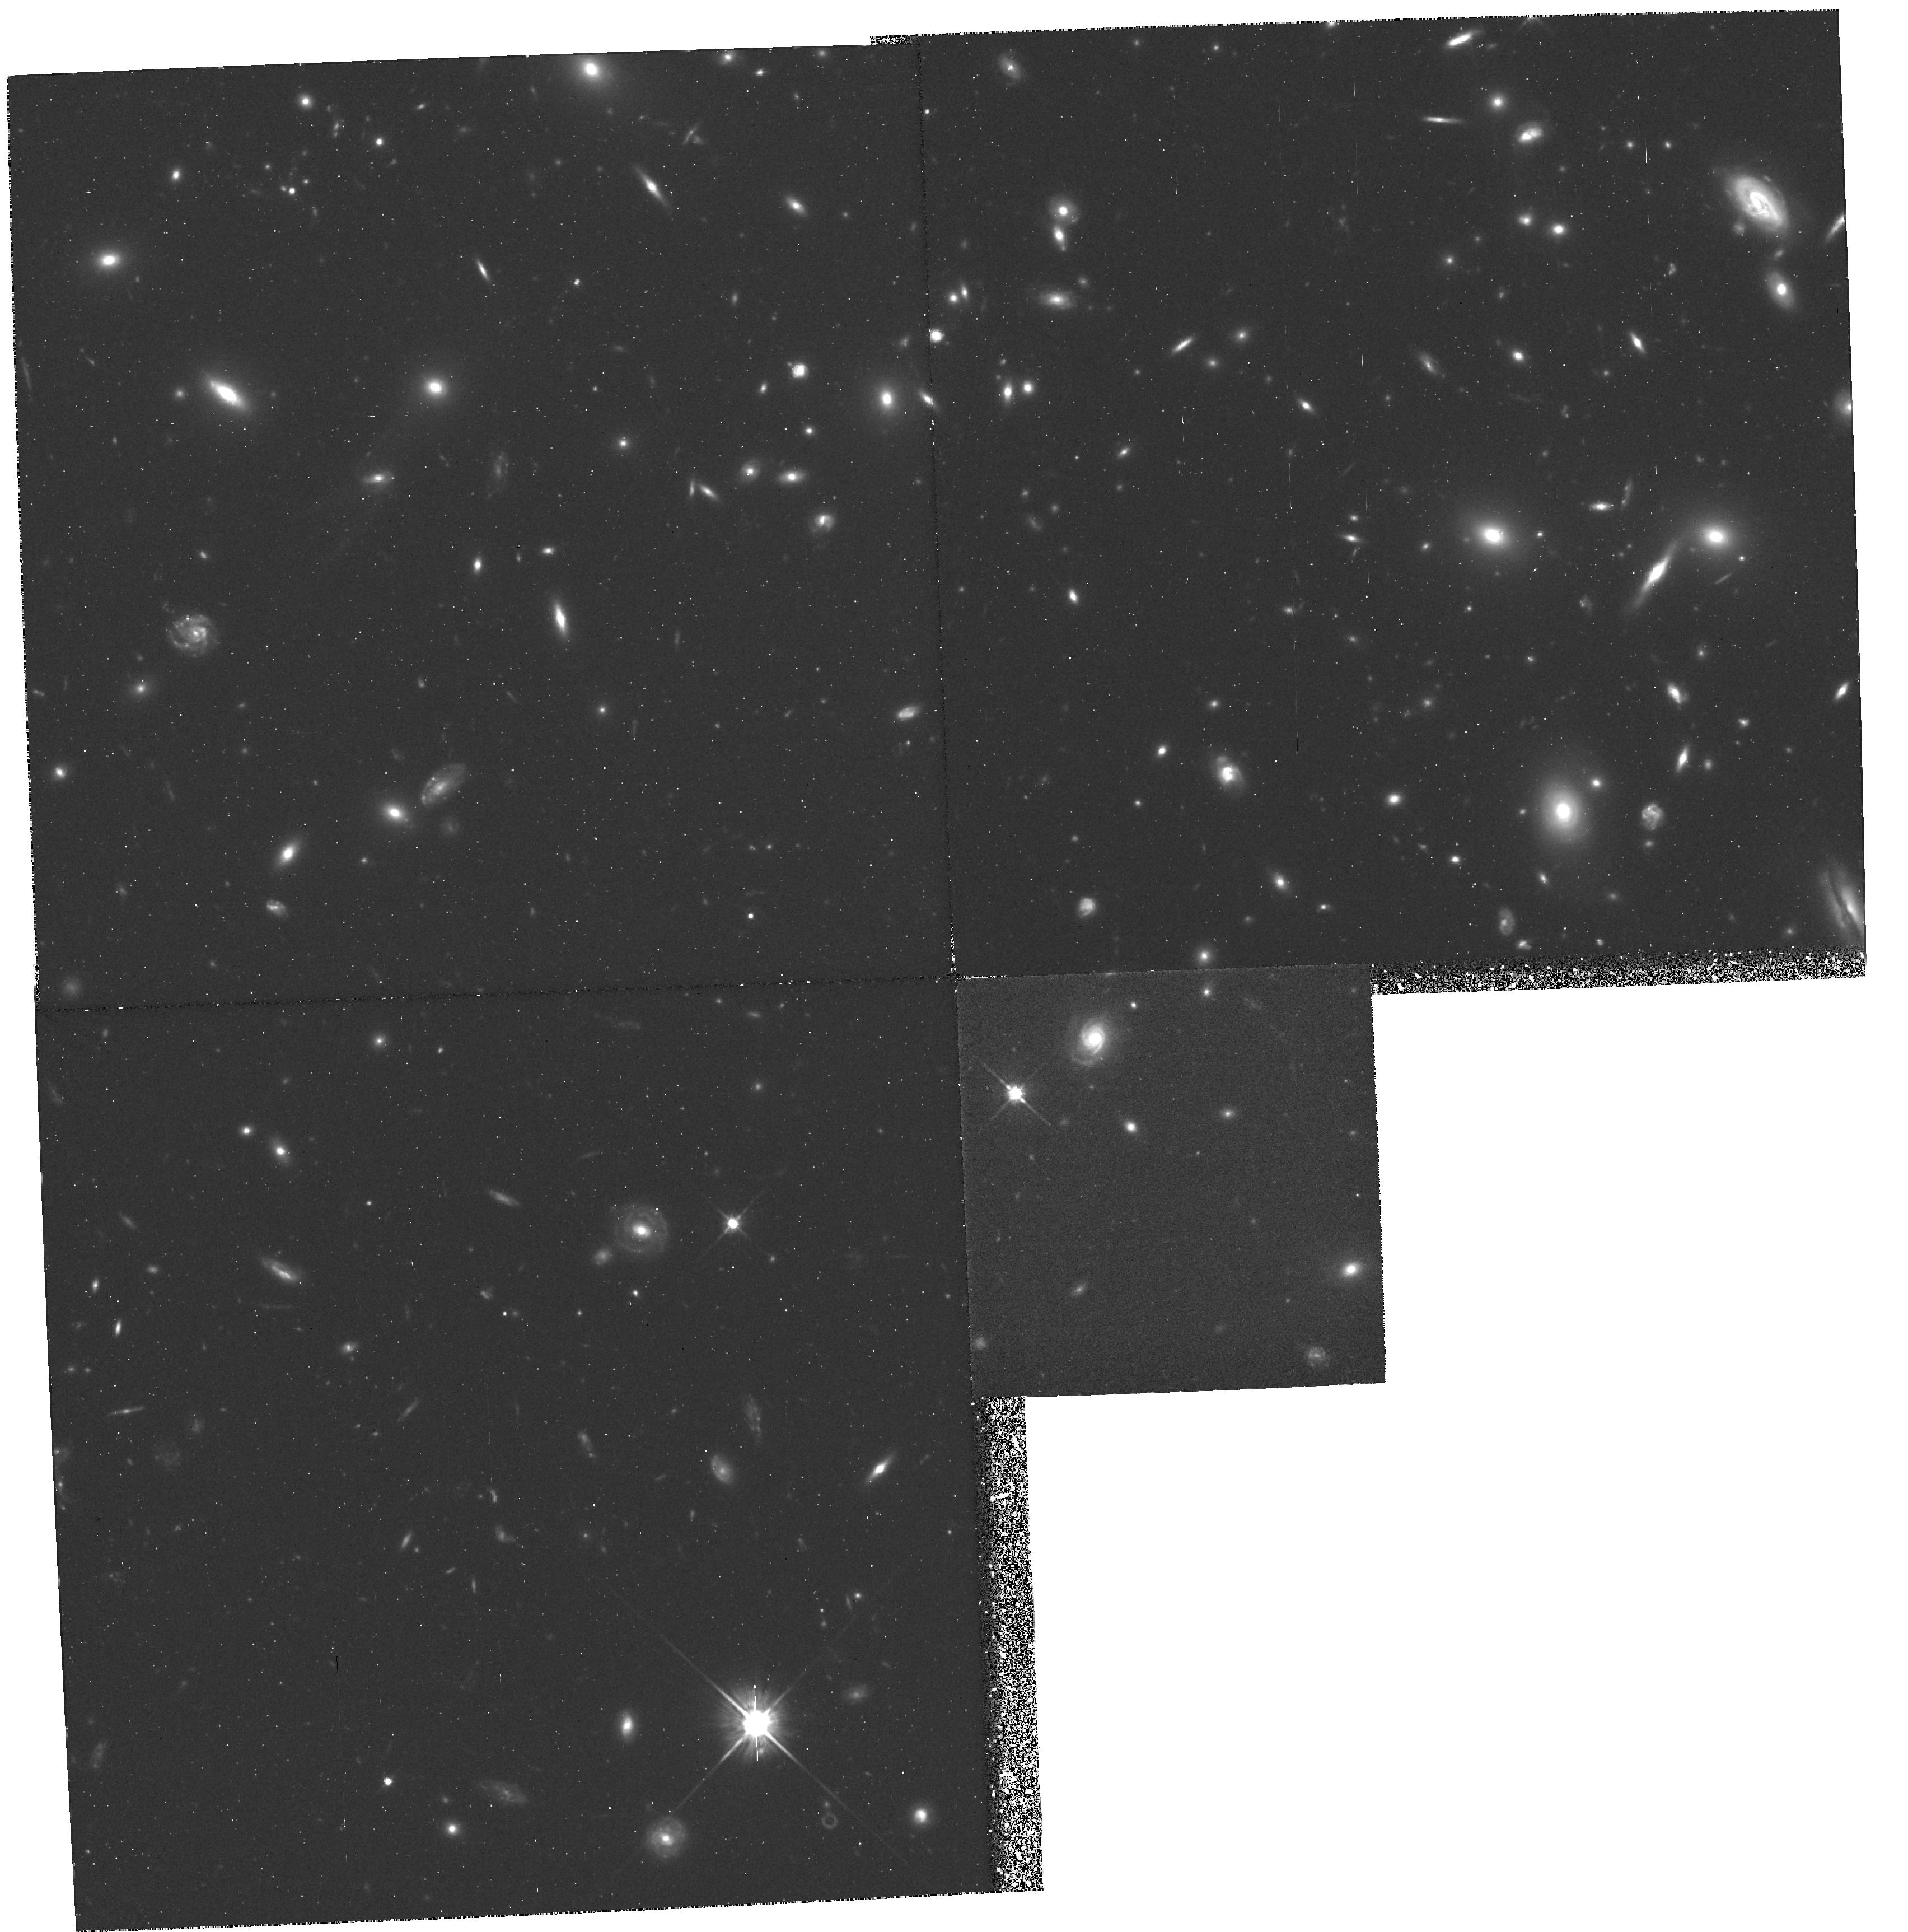
Target: GAL-CLUS-093942+4713-FLD1. Instrument: WFPC2/PC. Filter: F702W. Exposure: 2.9 h. Observation ID: hst_5190_02_wfpc2_pc_f702w_u23t02

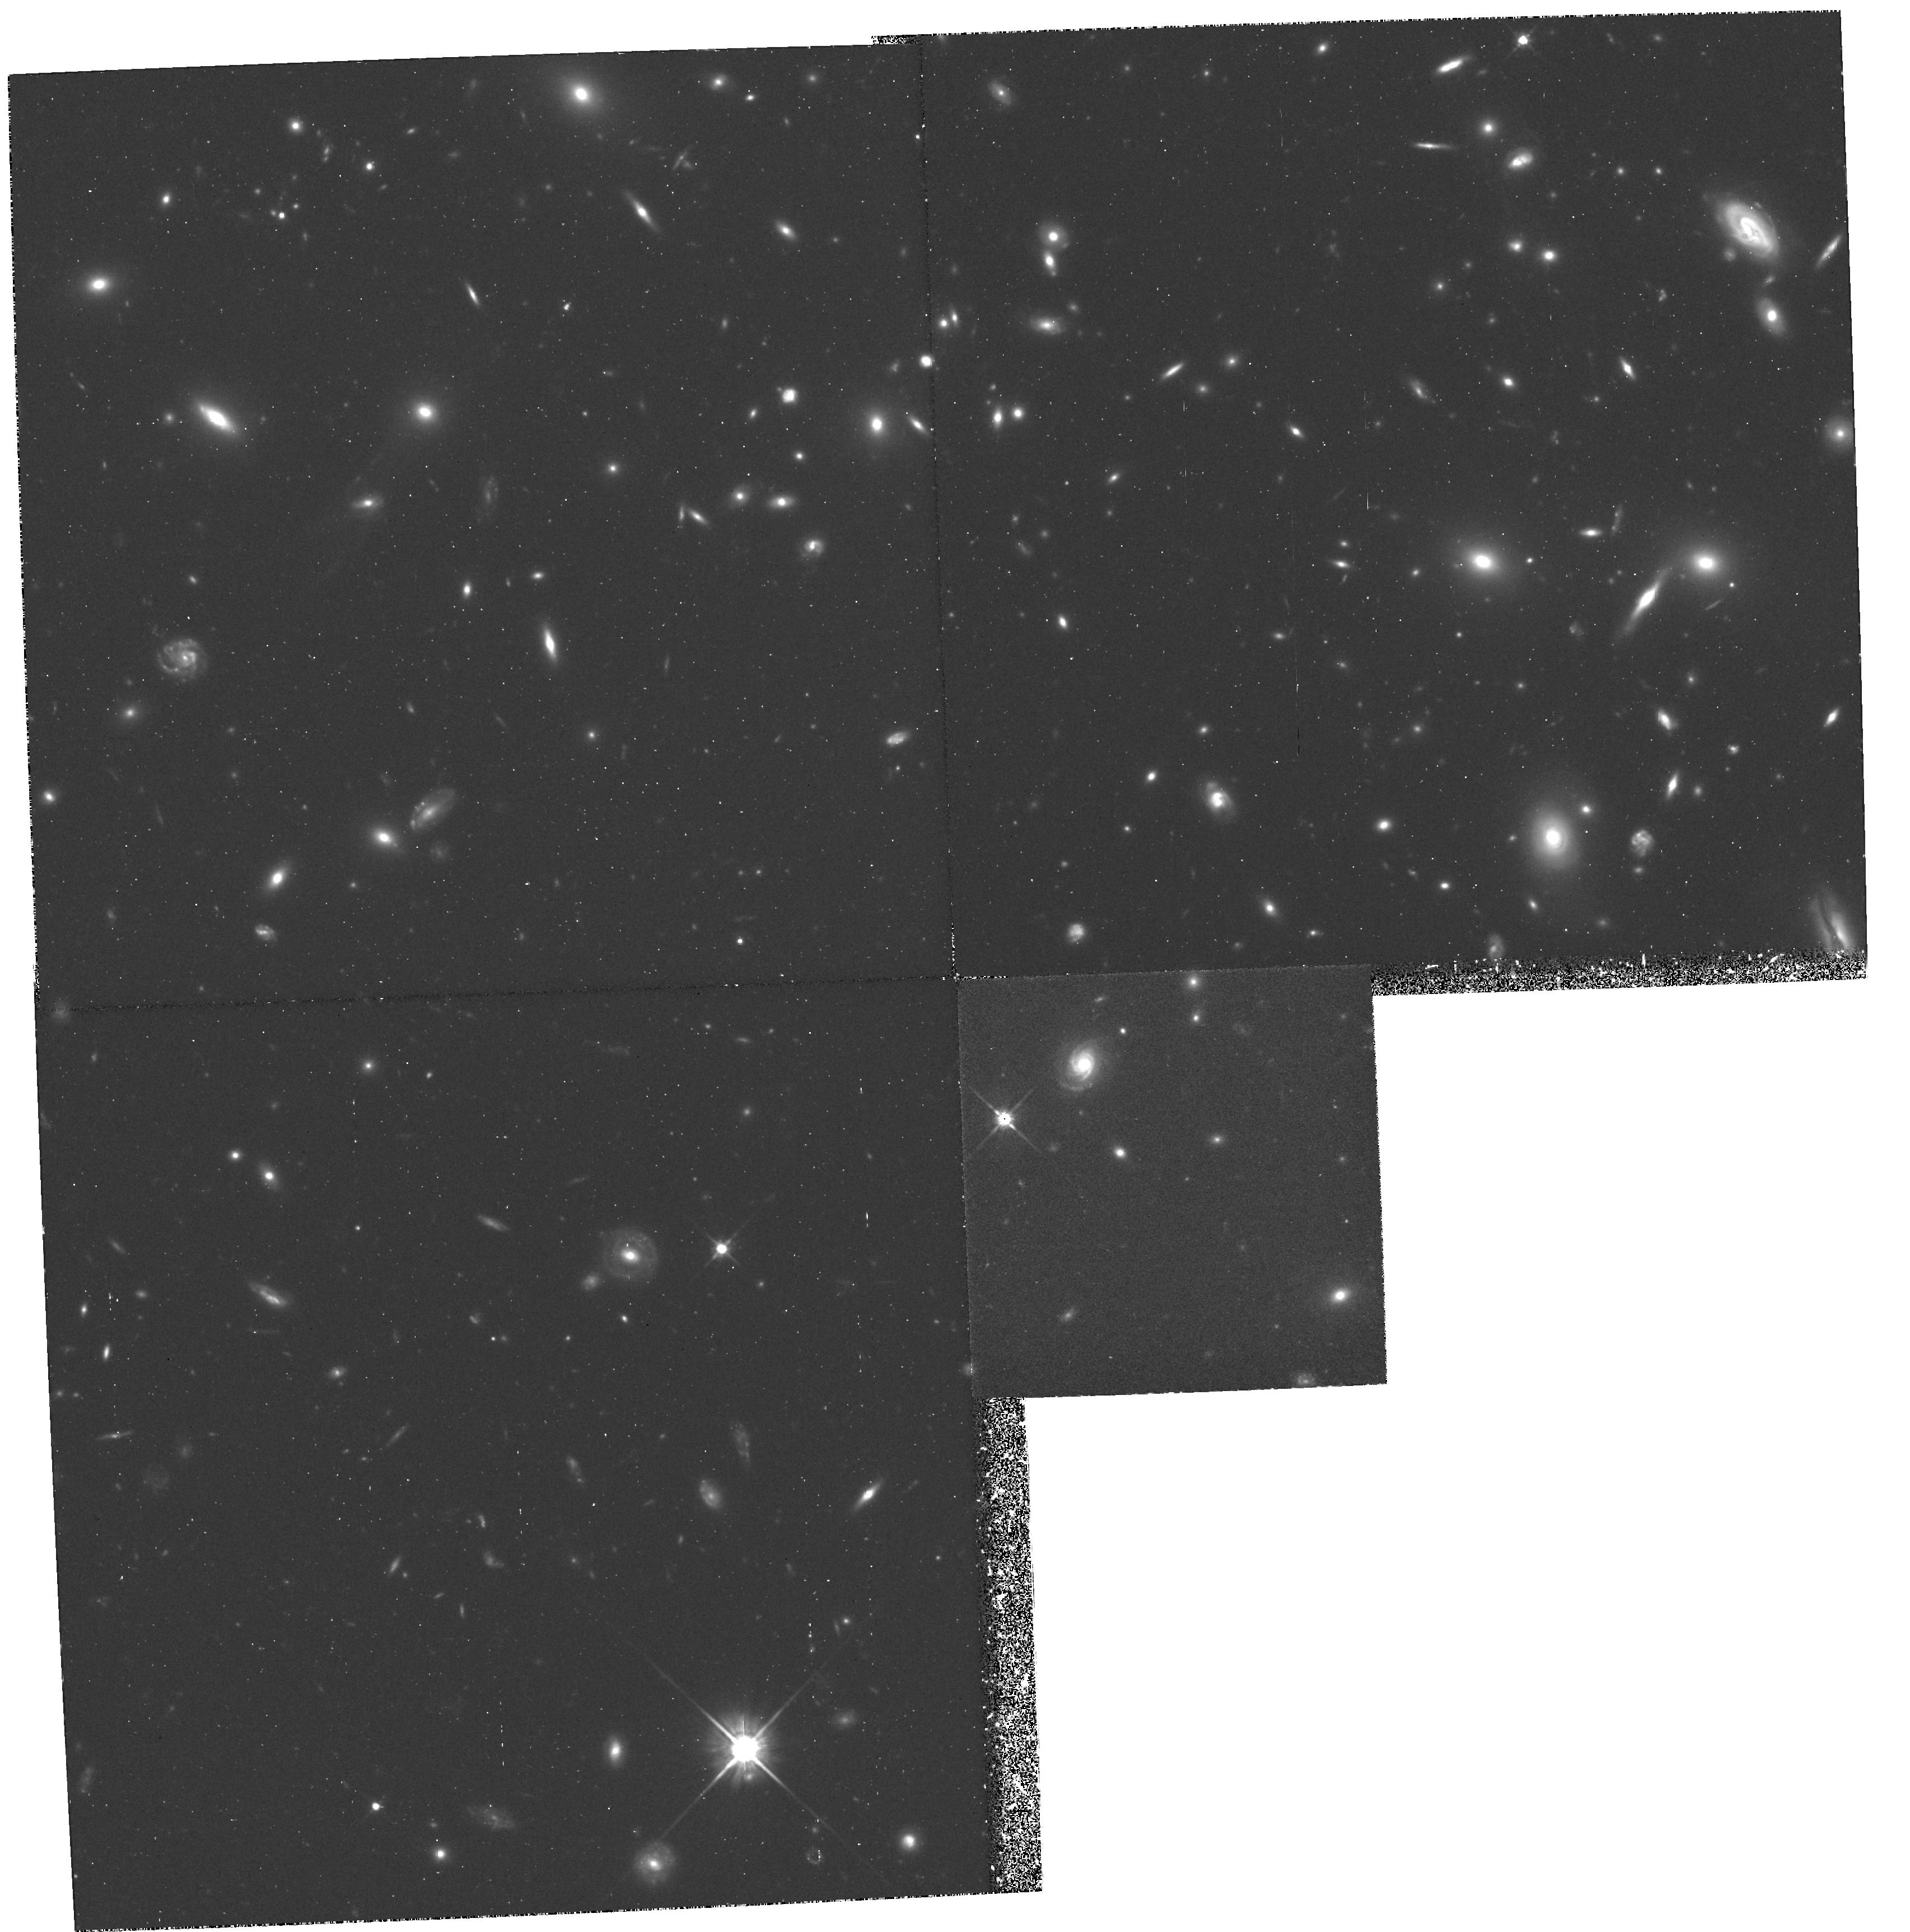
Target: GAL-CLUS-093942+4713-FLD1. Instrument: WFPC2/PC. Filter: F702W. Exposure: 2.9 h. Observation ID: hst_5190_01_wfpc2_pc_f702w_u23t01

EARLY RELEASE OBSERVATIONS OF DISTANT GALAXIES (PI: Sparks, William B.)

Our program is intended to study galaxy evolution through the investigation of galaxy morphology as a function of lookback time. The development of disks and bulges, the role of mergers, interactions, and other environmental influences, are expected to be visible over the range 0 < z < 1 as judged by the spectrophotometric evolution already observed over this redshift. This proposal aims to assess the capabilities of the refurbished HST to tackle such problems in cosmology.